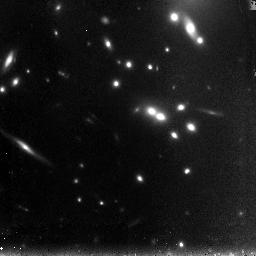
Target: A2667-LENS-NIC2
Instrument: NICMOS/NIC3
Filter: F110W
Exposure: 1.3 h
Observation ID: n9g915020

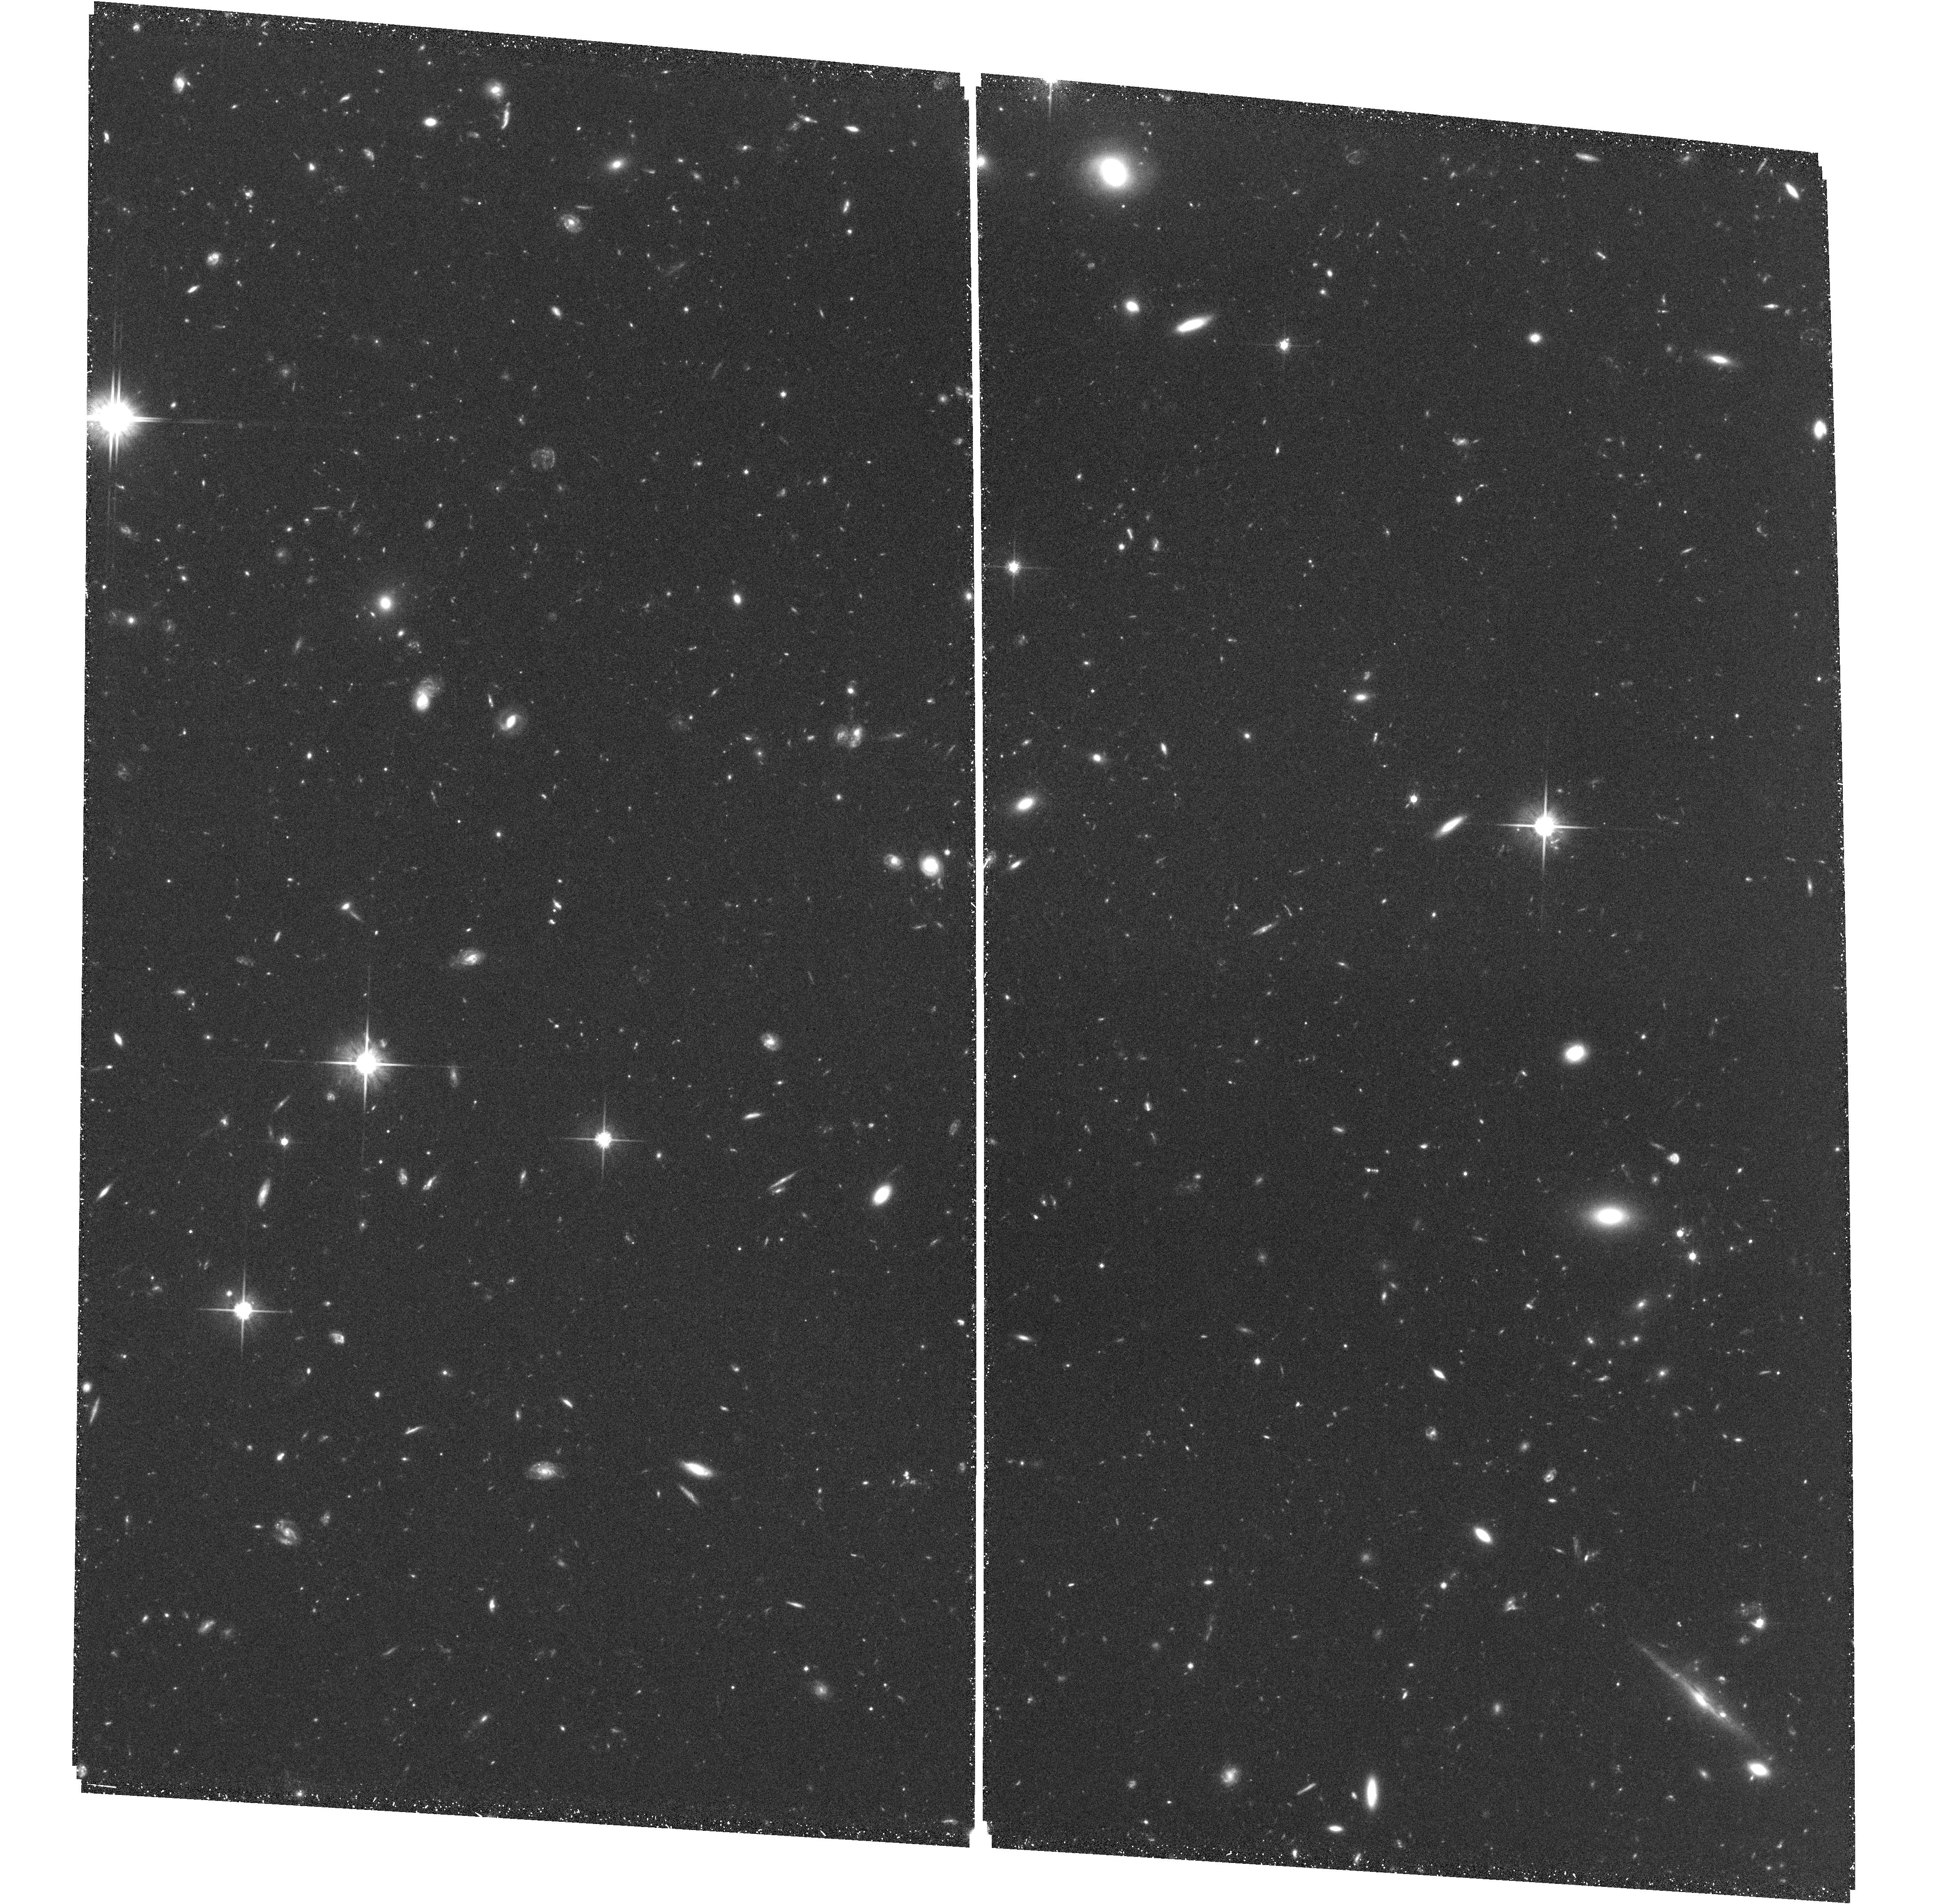
Target: field at RA 357.930°, Dec -26.222°
Instrument: ACS/WFC
Filter: F814W
Exposure: 1.8 h
Observation ID: hst_10504_12_acs_wfc_f814w_j9g912

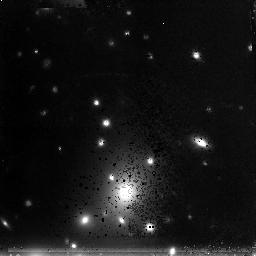
Target: A2219-LENS-NIC2
Instrument: NICMOS/NIC3
Filter: F160W
Exposure: 1.3 h
Observation ID: n9g908010

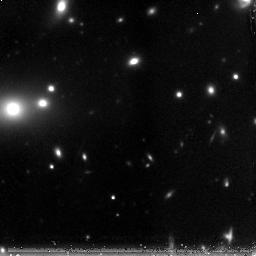
Target: MS-1358-NIC1
Instrument: NICMOS/NIC3
Filter: F160W
Exposure: 1.3 h
Observation ID: n9g917010

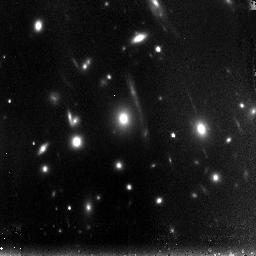
Target: ABELL-2390-NIC2
Instrument: NICMOS/NIC3
Filter: F110W
Exposure: 1.3 h
Observation ID: n9g905020

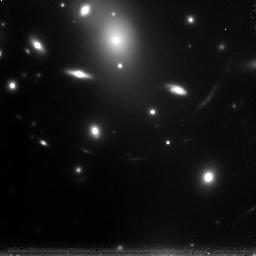
Target: ABELL-2218
Instrument: NICMOS/NIC3
Filter: F160W
Exposure: 1.2 h
Observation ID: n9g921010

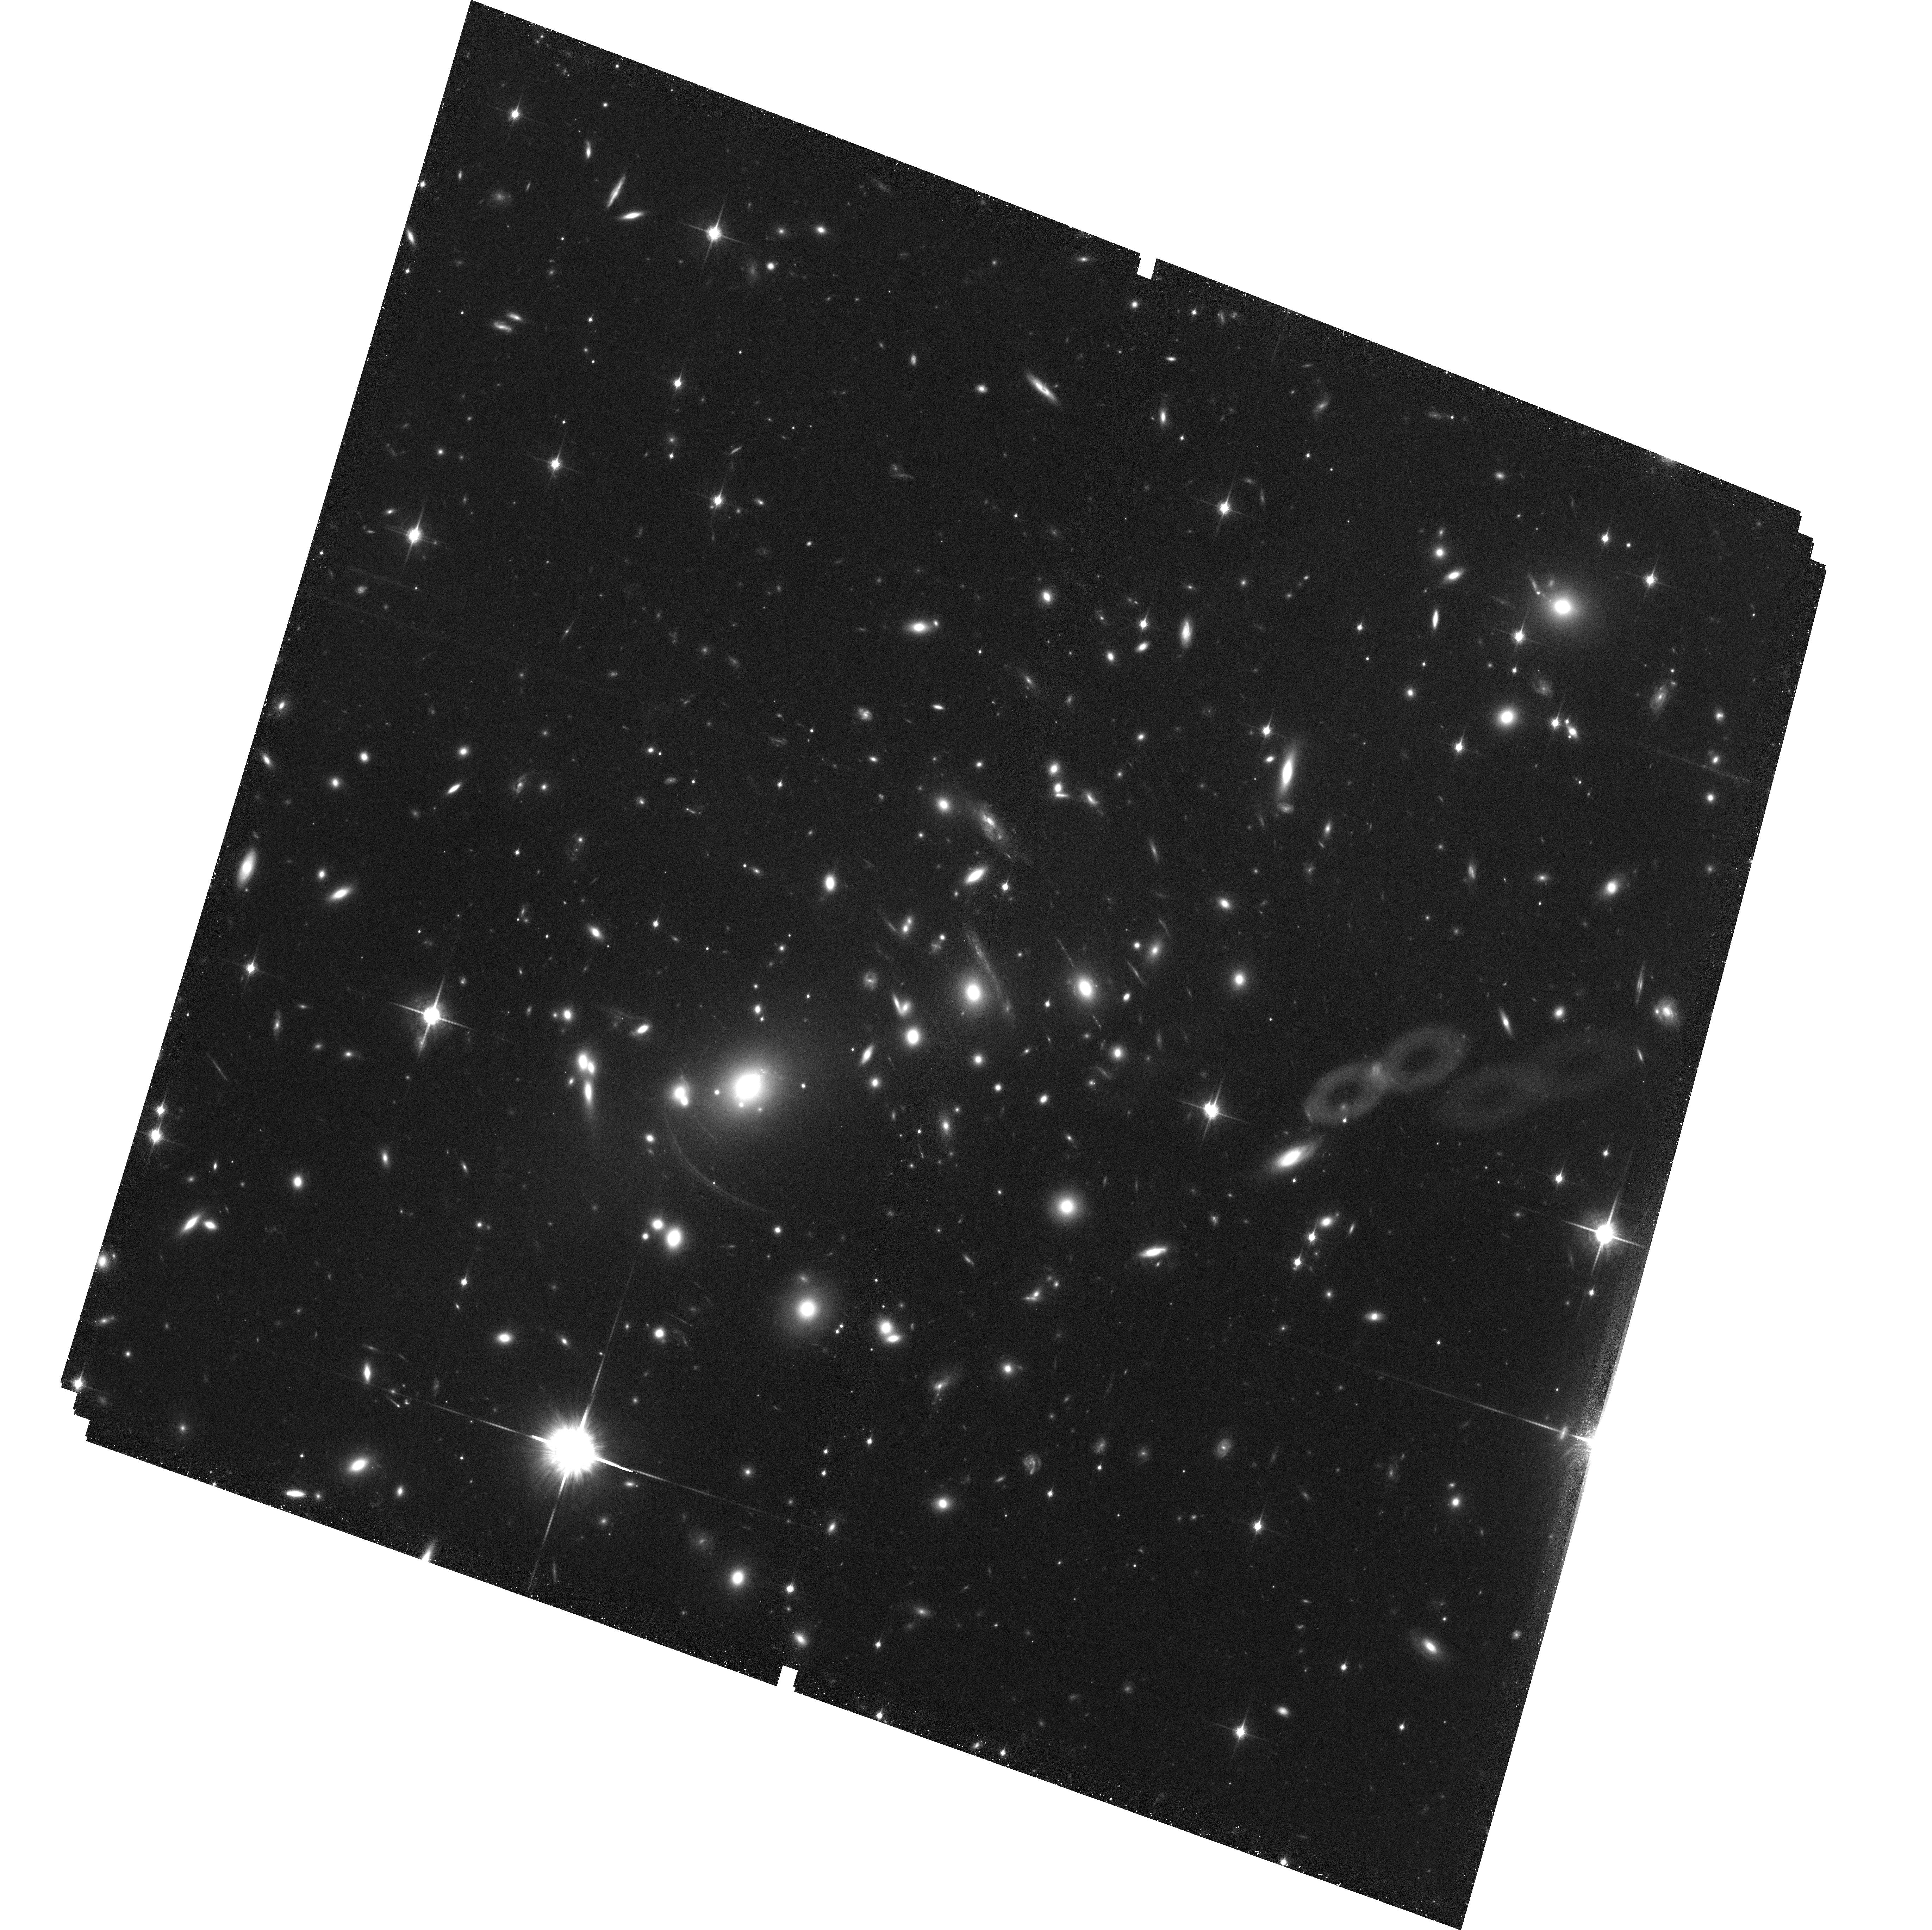
Target: ABELL-2390
Instrument: ACS/WFC
Filter: F850LP
Exposure: 1.8 h
Observation ID: hst_10504_01_acs_wfc_f850lp_j9g901

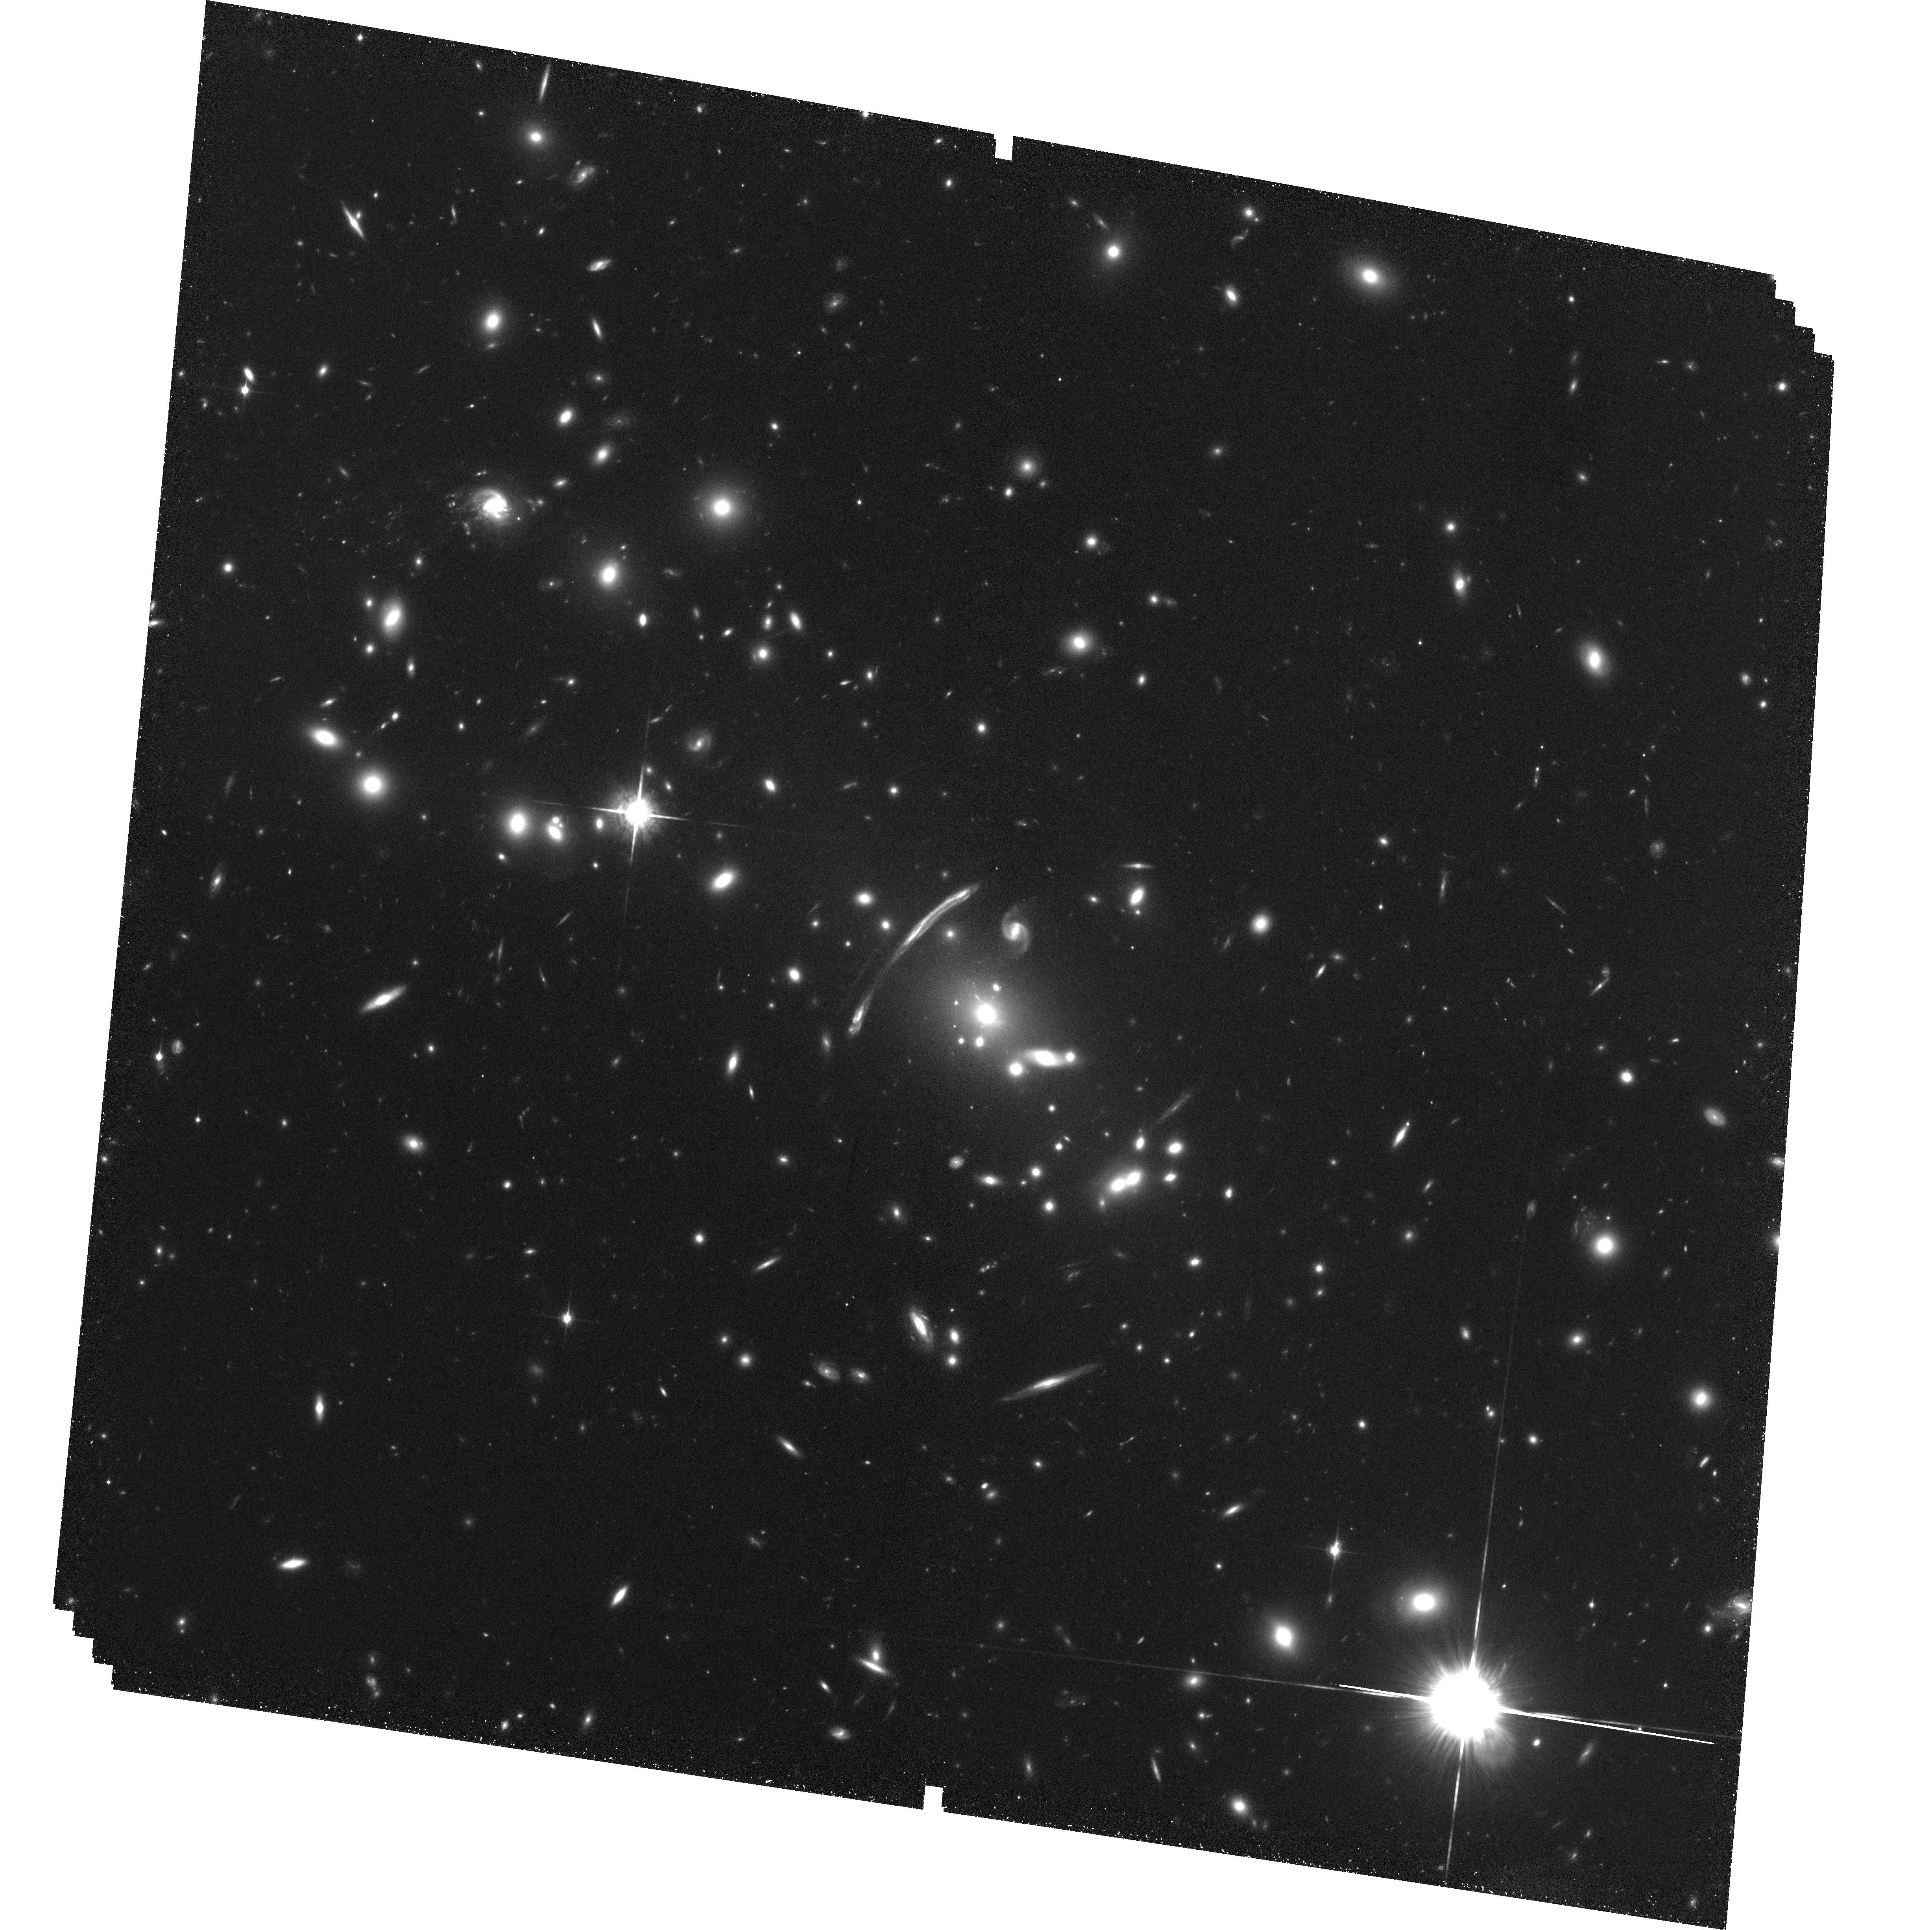
Target: ABELL-2667
Instrument: ACS/WFC
Filter: F850LP
Exposure: 2.4 h
Observation ID: hst_10504_11_acs_wfc_f850lp_j9g911

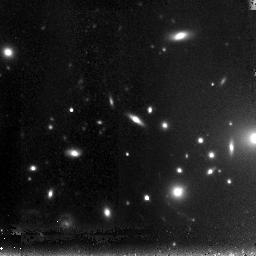
Target: MS-1358-NIC2
Instrument: NICMOS/NIC3
Filter: F110W
Exposure: 1.3 h
Observation ID: n9g919020

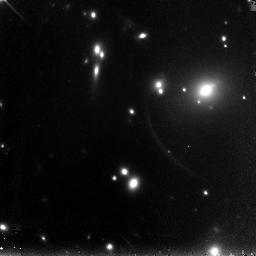
Target: ABELL-2390-NIC1
Instrument: NICMOS/NIC3
Filter: F110W
Exposure: 1.3 h
Observation ID: n9g928020

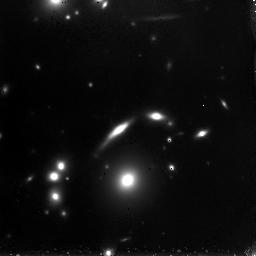
Target: A2219-LENS-NIC1
Instrument: NICMOS/NIC3
Filter: F160W
Exposure: 1.9 h
Observation ID: n9g909010

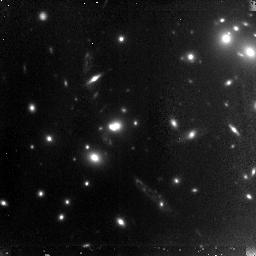
Target: CL-0024-LENS-NIC2
Instrument: NICMOS/NIC3
Filter: F110W
Exposure: 1.3 h
Observation ID: n9g924020

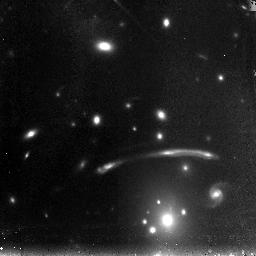
Target: A2667-LENS-NIC1
Instrument: NICMOS/NIC3
Filter: F110W
Exposure: 1.3 h
Observation ID: n9g912020

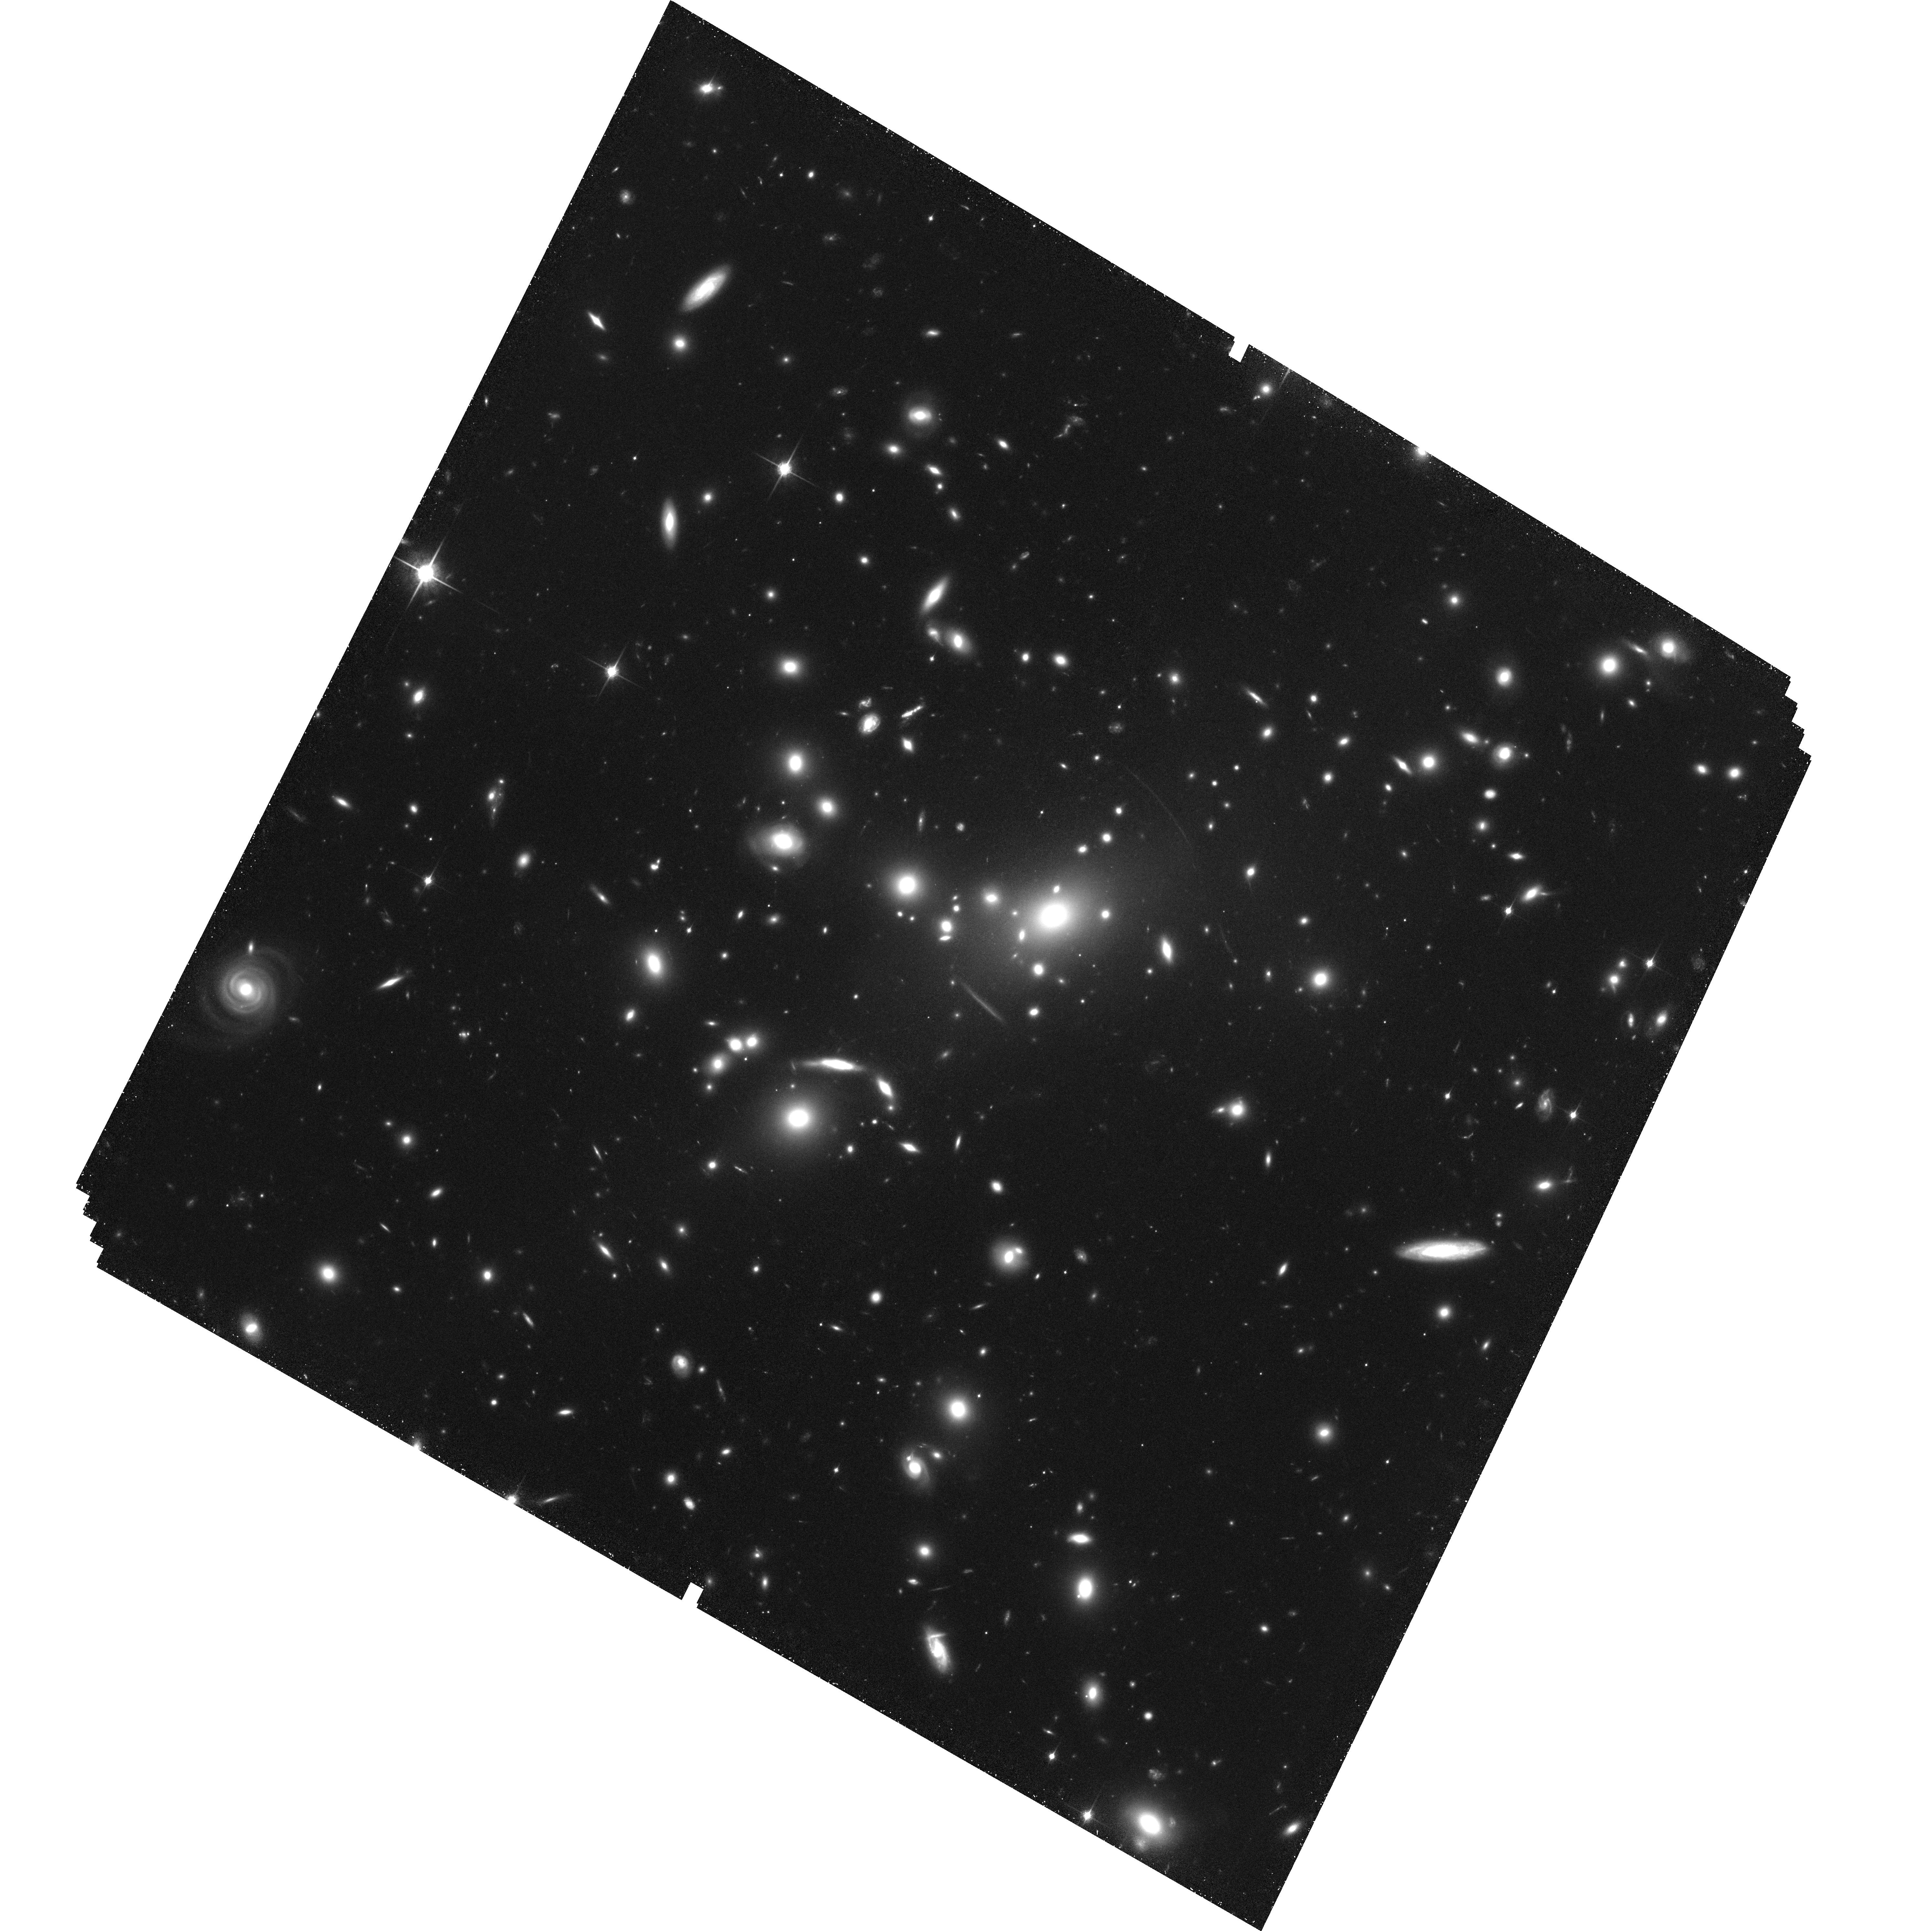
Target: ABELL-2219
Instrument: ACS/WFC
Filter: F850LP
Exposure: 2.3 h
Observation ID: hst_10504_06_acs_wfc_f850lp_j9g906

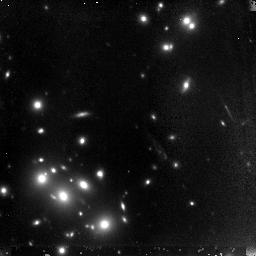
Target: CL-0024-LENS-NIC1
Instrument: NICMOS/NIC3
Filter: F110W
Exposure: 1.3 h
Observation ID: n9g922020

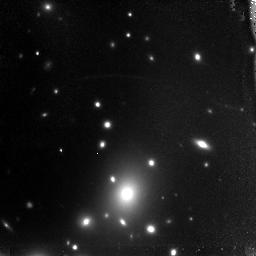
Target: A2219-LENS-NIC2
Instrument: NICMOS/NIC3
Filter: F110W
Exposure: 1.3 h
Observation ID: n9g926020

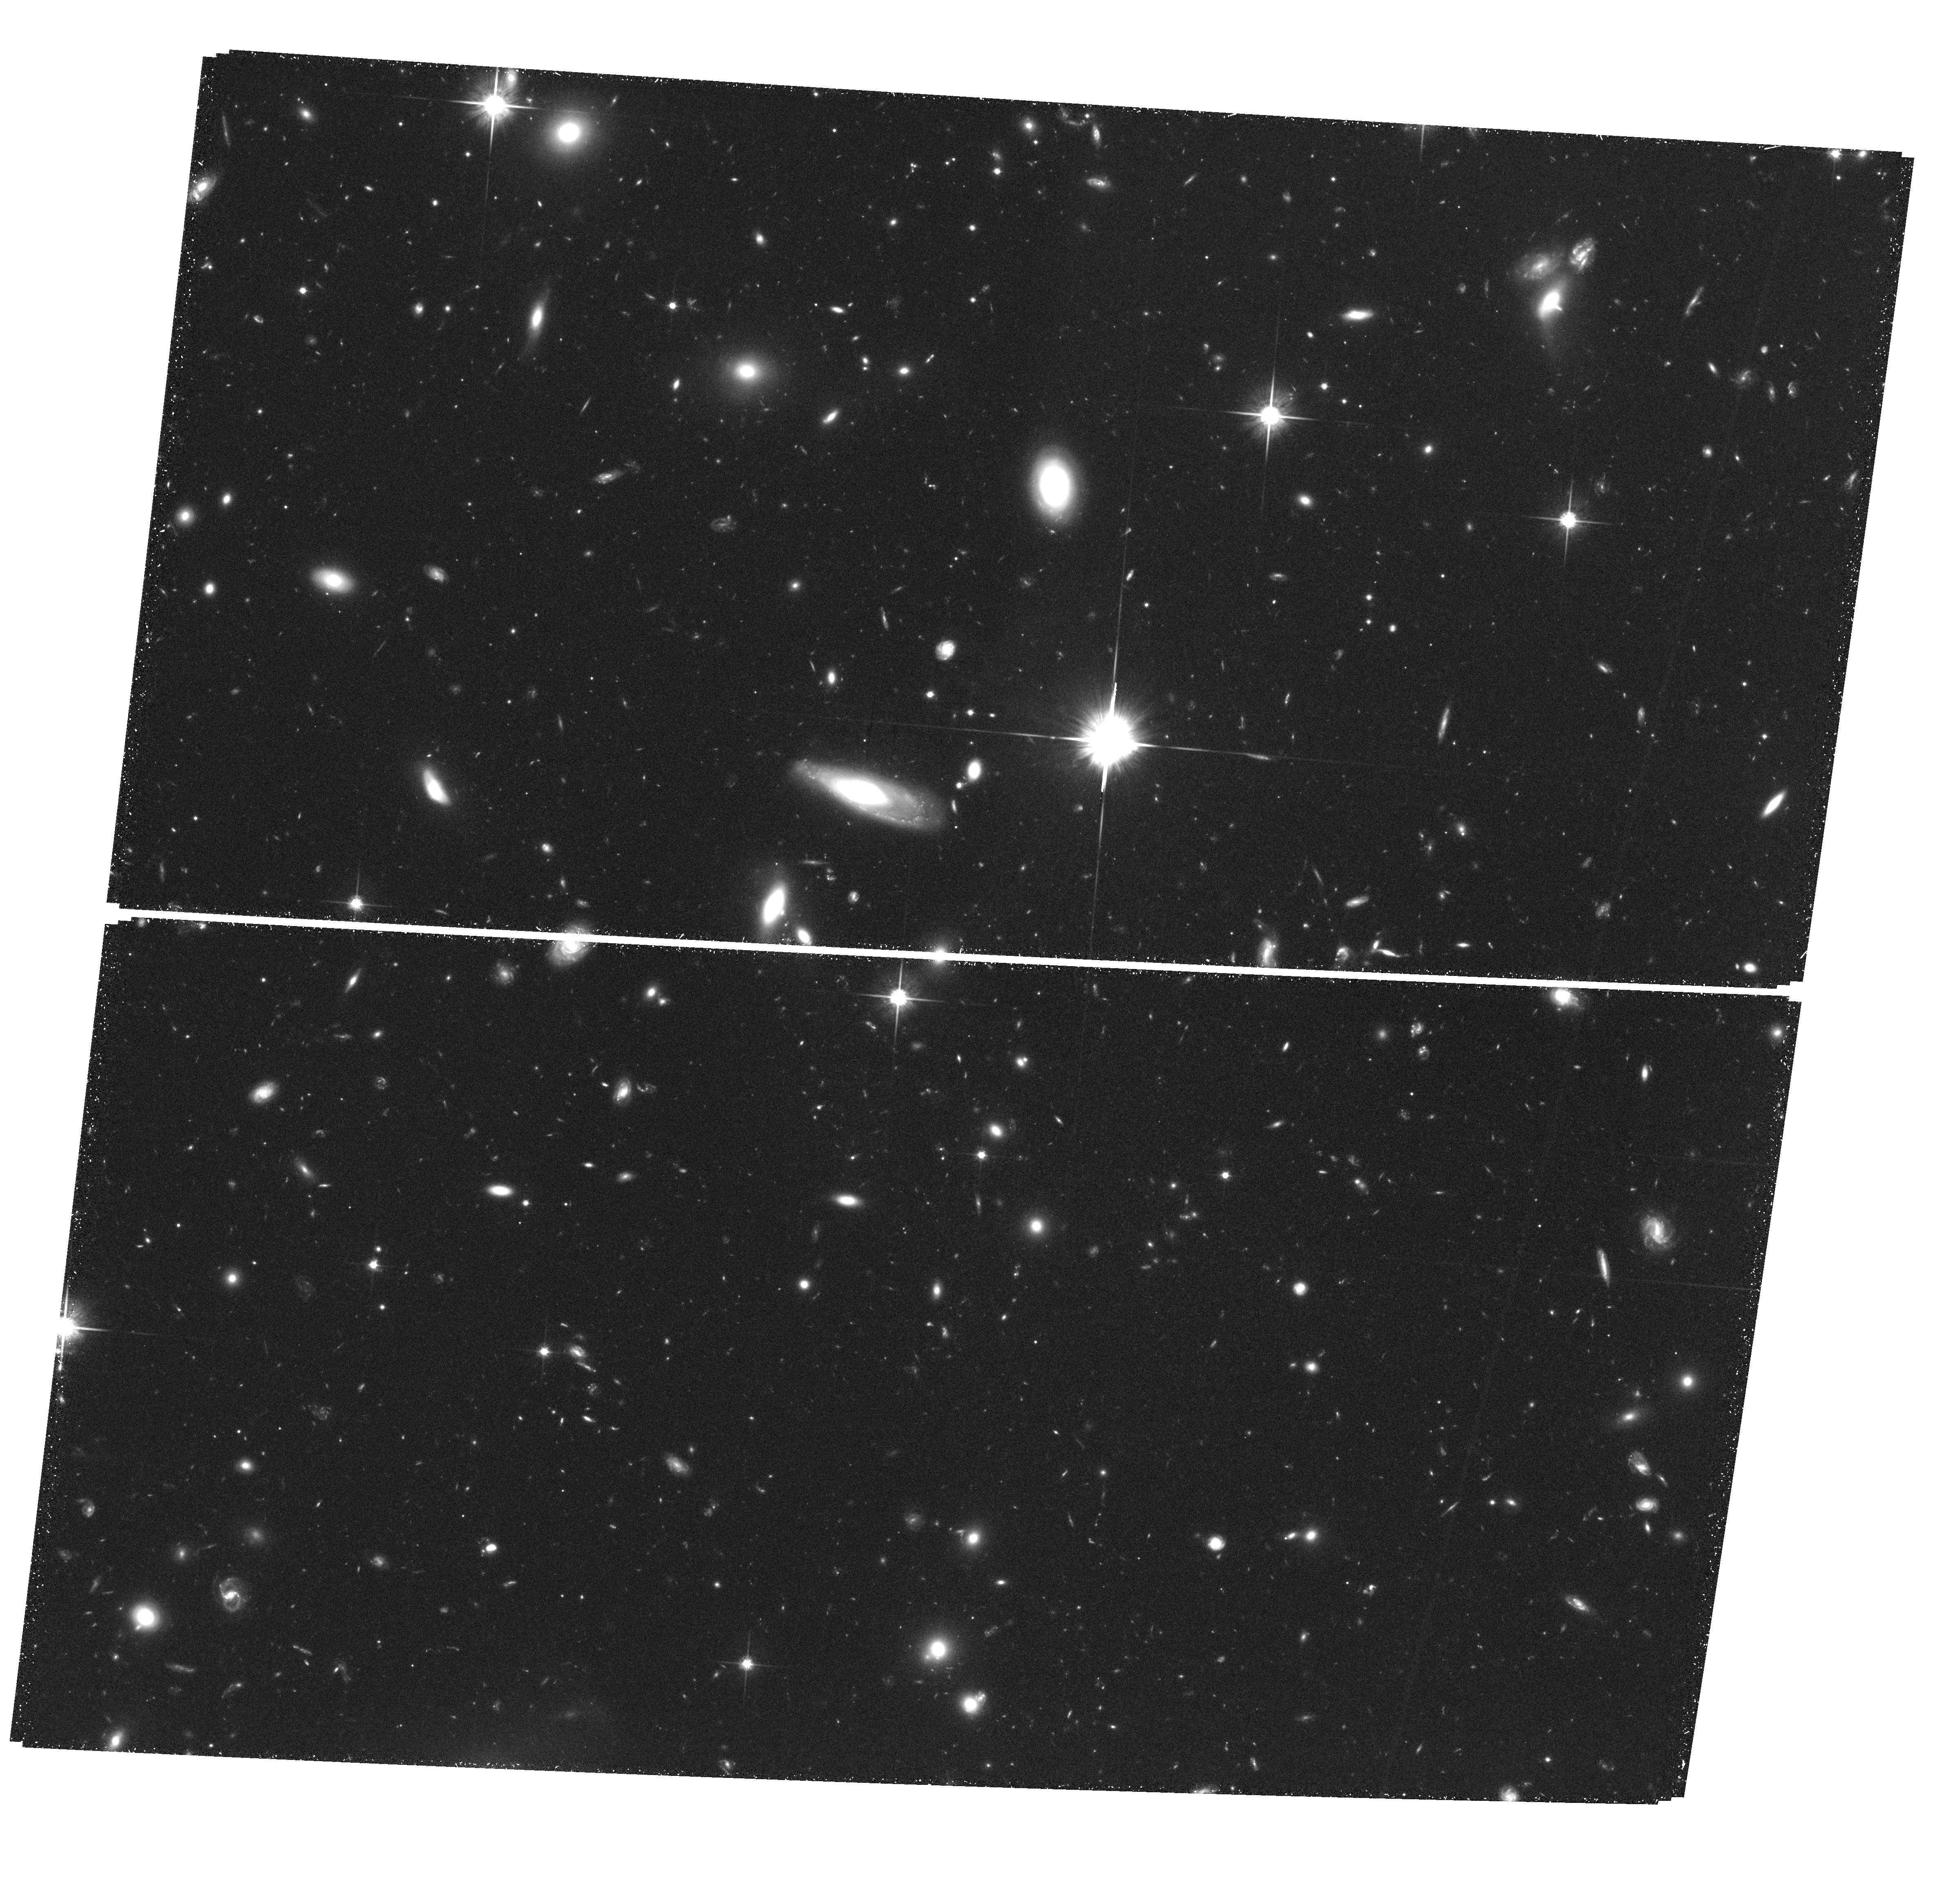
Target: field at RA 250.283°, Dec 46.731°
Instrument: ACS/WFC
Filter: F814W
Exposure: 1.7 h
Observation ID: hst_10504_07_acs_wfc_f814w_j9g907

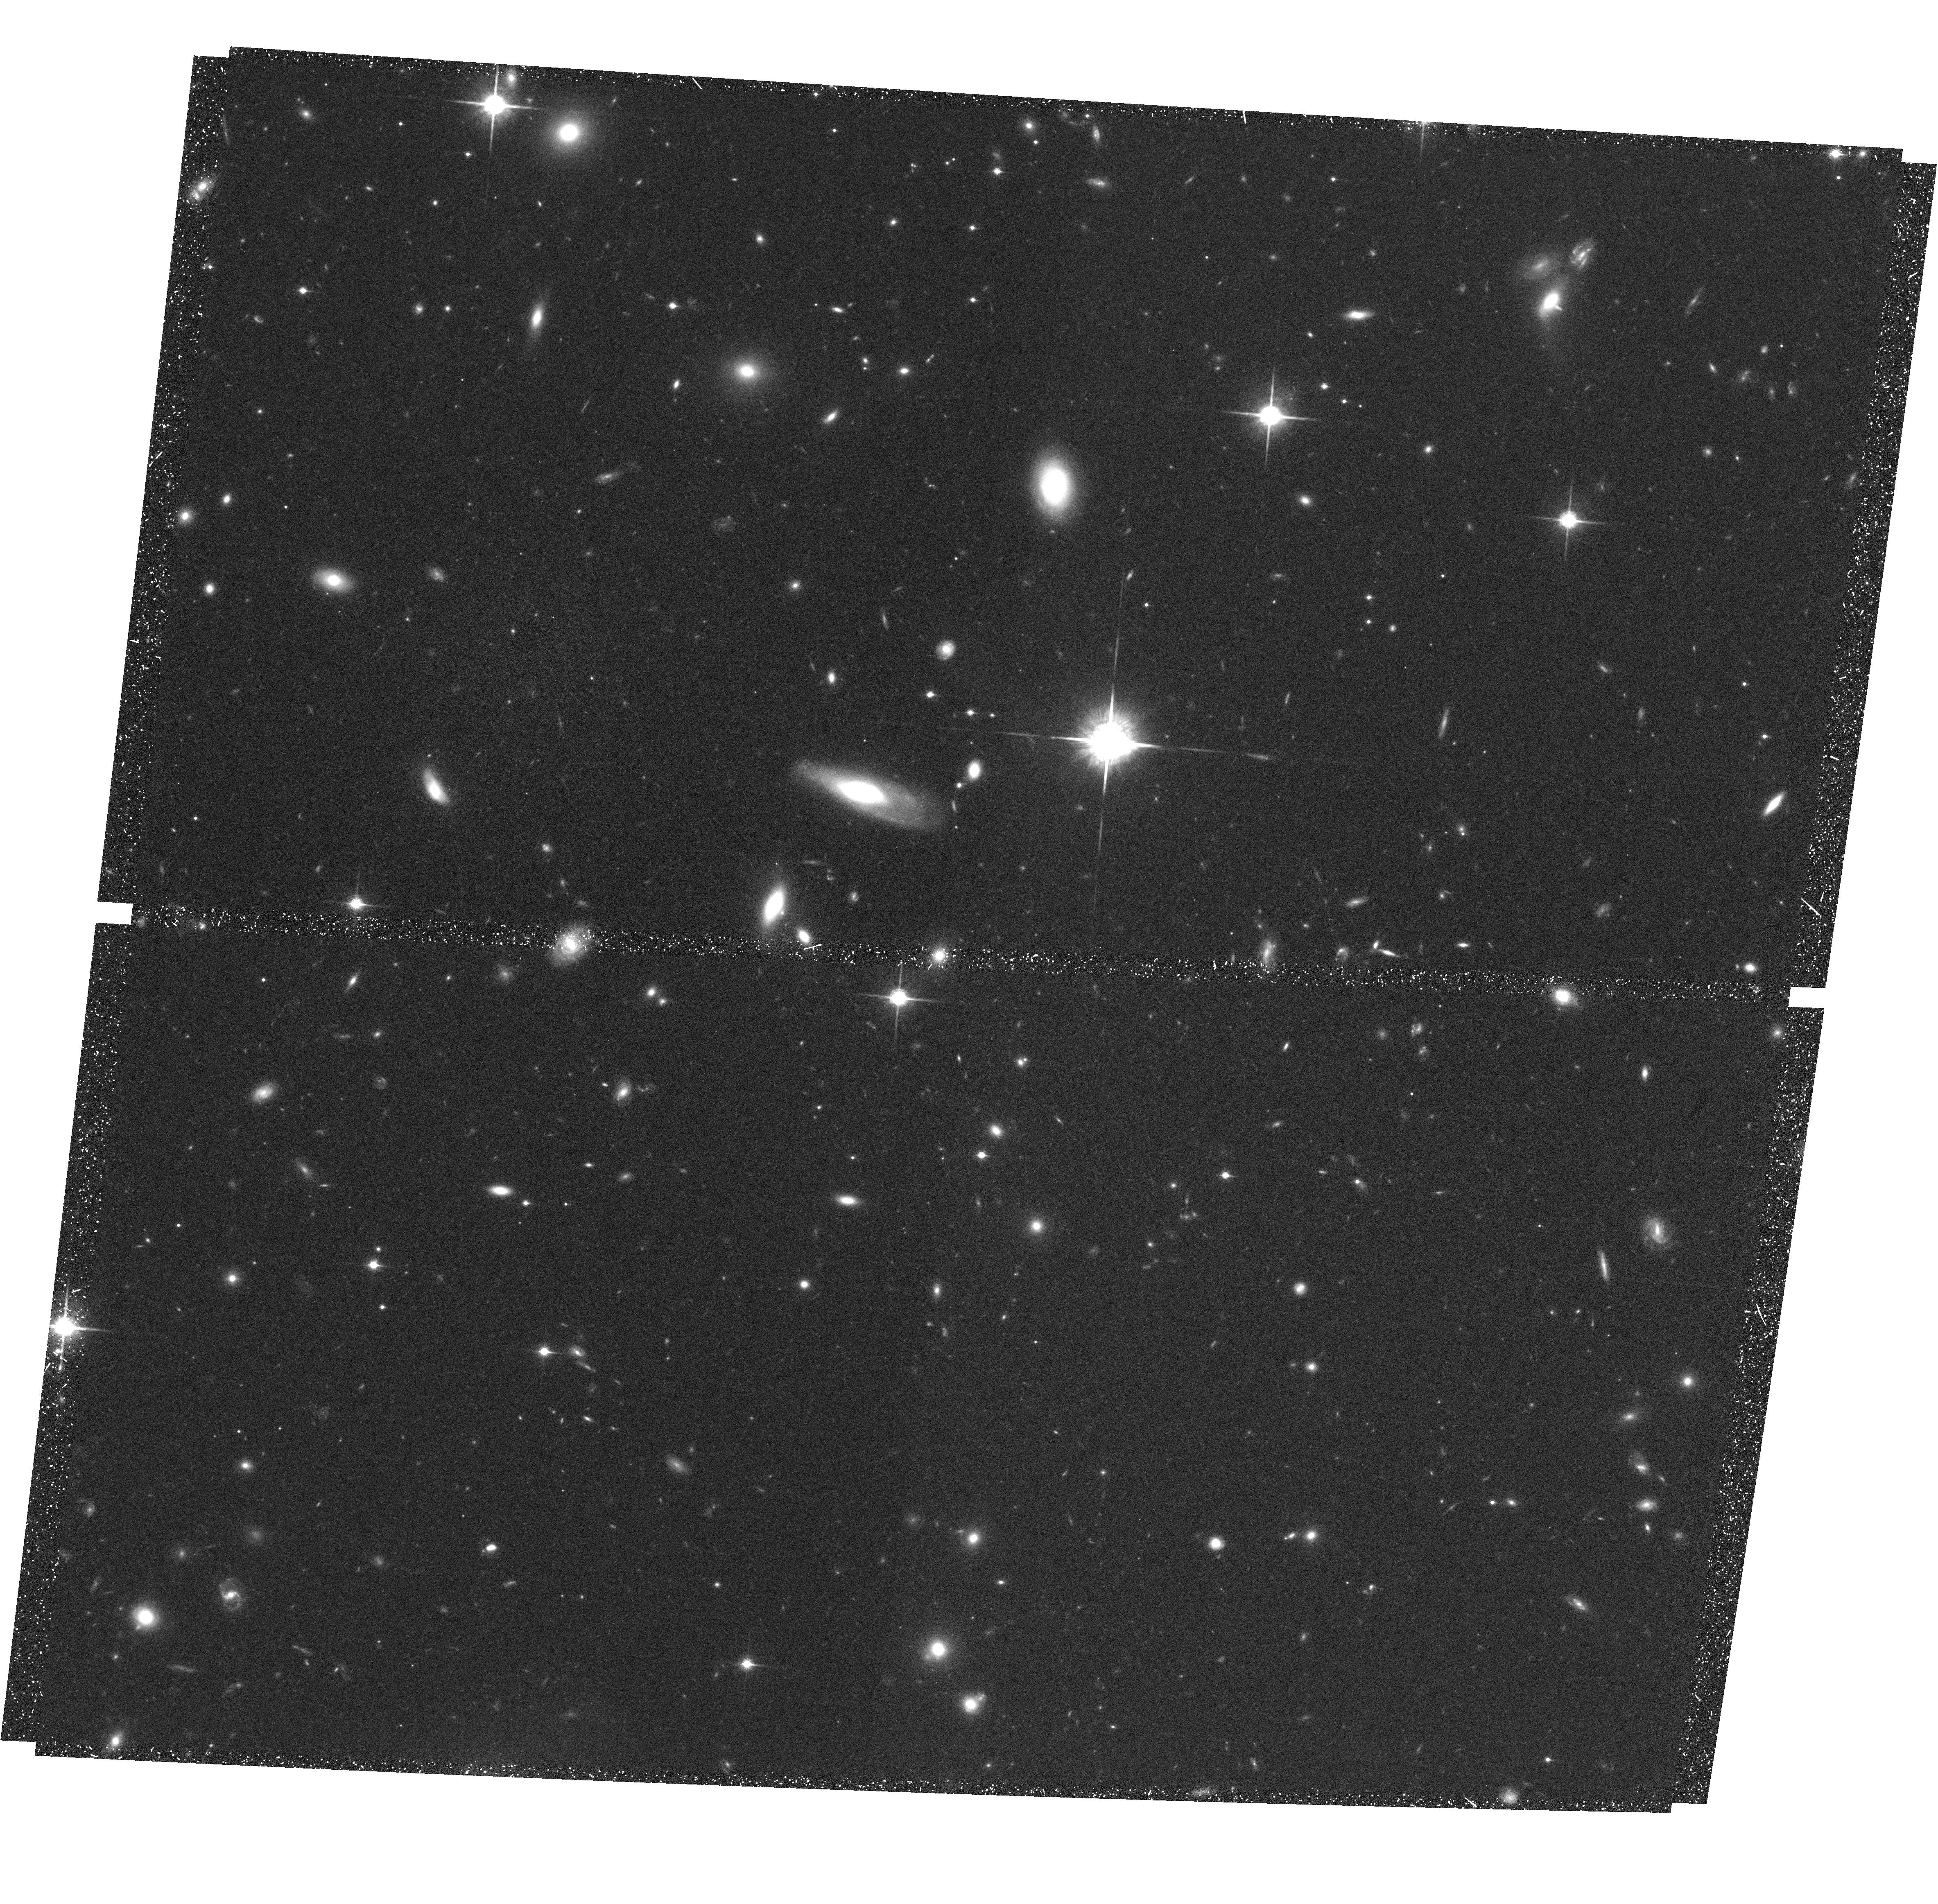
Target: field at RA 250.281°, Dec 46.731°
Instrument: ACS/WFC
Filter: F850LP
Exposure: 1.1 h
Observation ID: hst_10504_07_acs_wfc_f850lp_j9g907

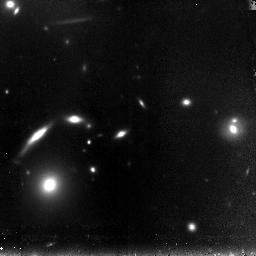
Target: A2219-LENS-NIC2
Instrument: NICMOS/NIC3
Filter: F110W
Exposure: 1.3 h
Observation ID: n9g908020

Characterizing the Sources Responsible for Cosmic Reionization (PI: Ellis, Richard S.)

Our group has demonstrated the role that massive clusters, acting as powerful cosmic lenses, can play in constraining the abundance and properties of low-luminosity star-forming sources beyond z~6; such sources are thought to be responsible for ending cosmic reionization. The large magnification possible in the critical regions of well-constrained clusters brings sources into view that lie at or beyond the limits of conventional exposures such as the UDF, as well as those in imaging surveys being undertaken with IRAC onboard Spitzer. We have shown that the combination of HST and Spitzer is particularly effective in delivering the physical properties of these distant sources, constraining their mass, age and past star formation history. Indirectly, we therefore gain a valuable glimpse to yet earlier epochs. Recognizing the result (and limitations) of the UDF exposure, we propose a systematic search through 6 lensing clusters with ACS and NICMOS for further z~6-7 sources in conjunction with existing deep IRAC data. Our survey will mitigate cosmic variance and extend the search both to lower luminosities and, by virtue of the NICMOS/IRAC combination, to higher redshift. The goal is to count and characterize representative sources at z~6-10 and to delineate the redshift range of activity for the planning of future observations.